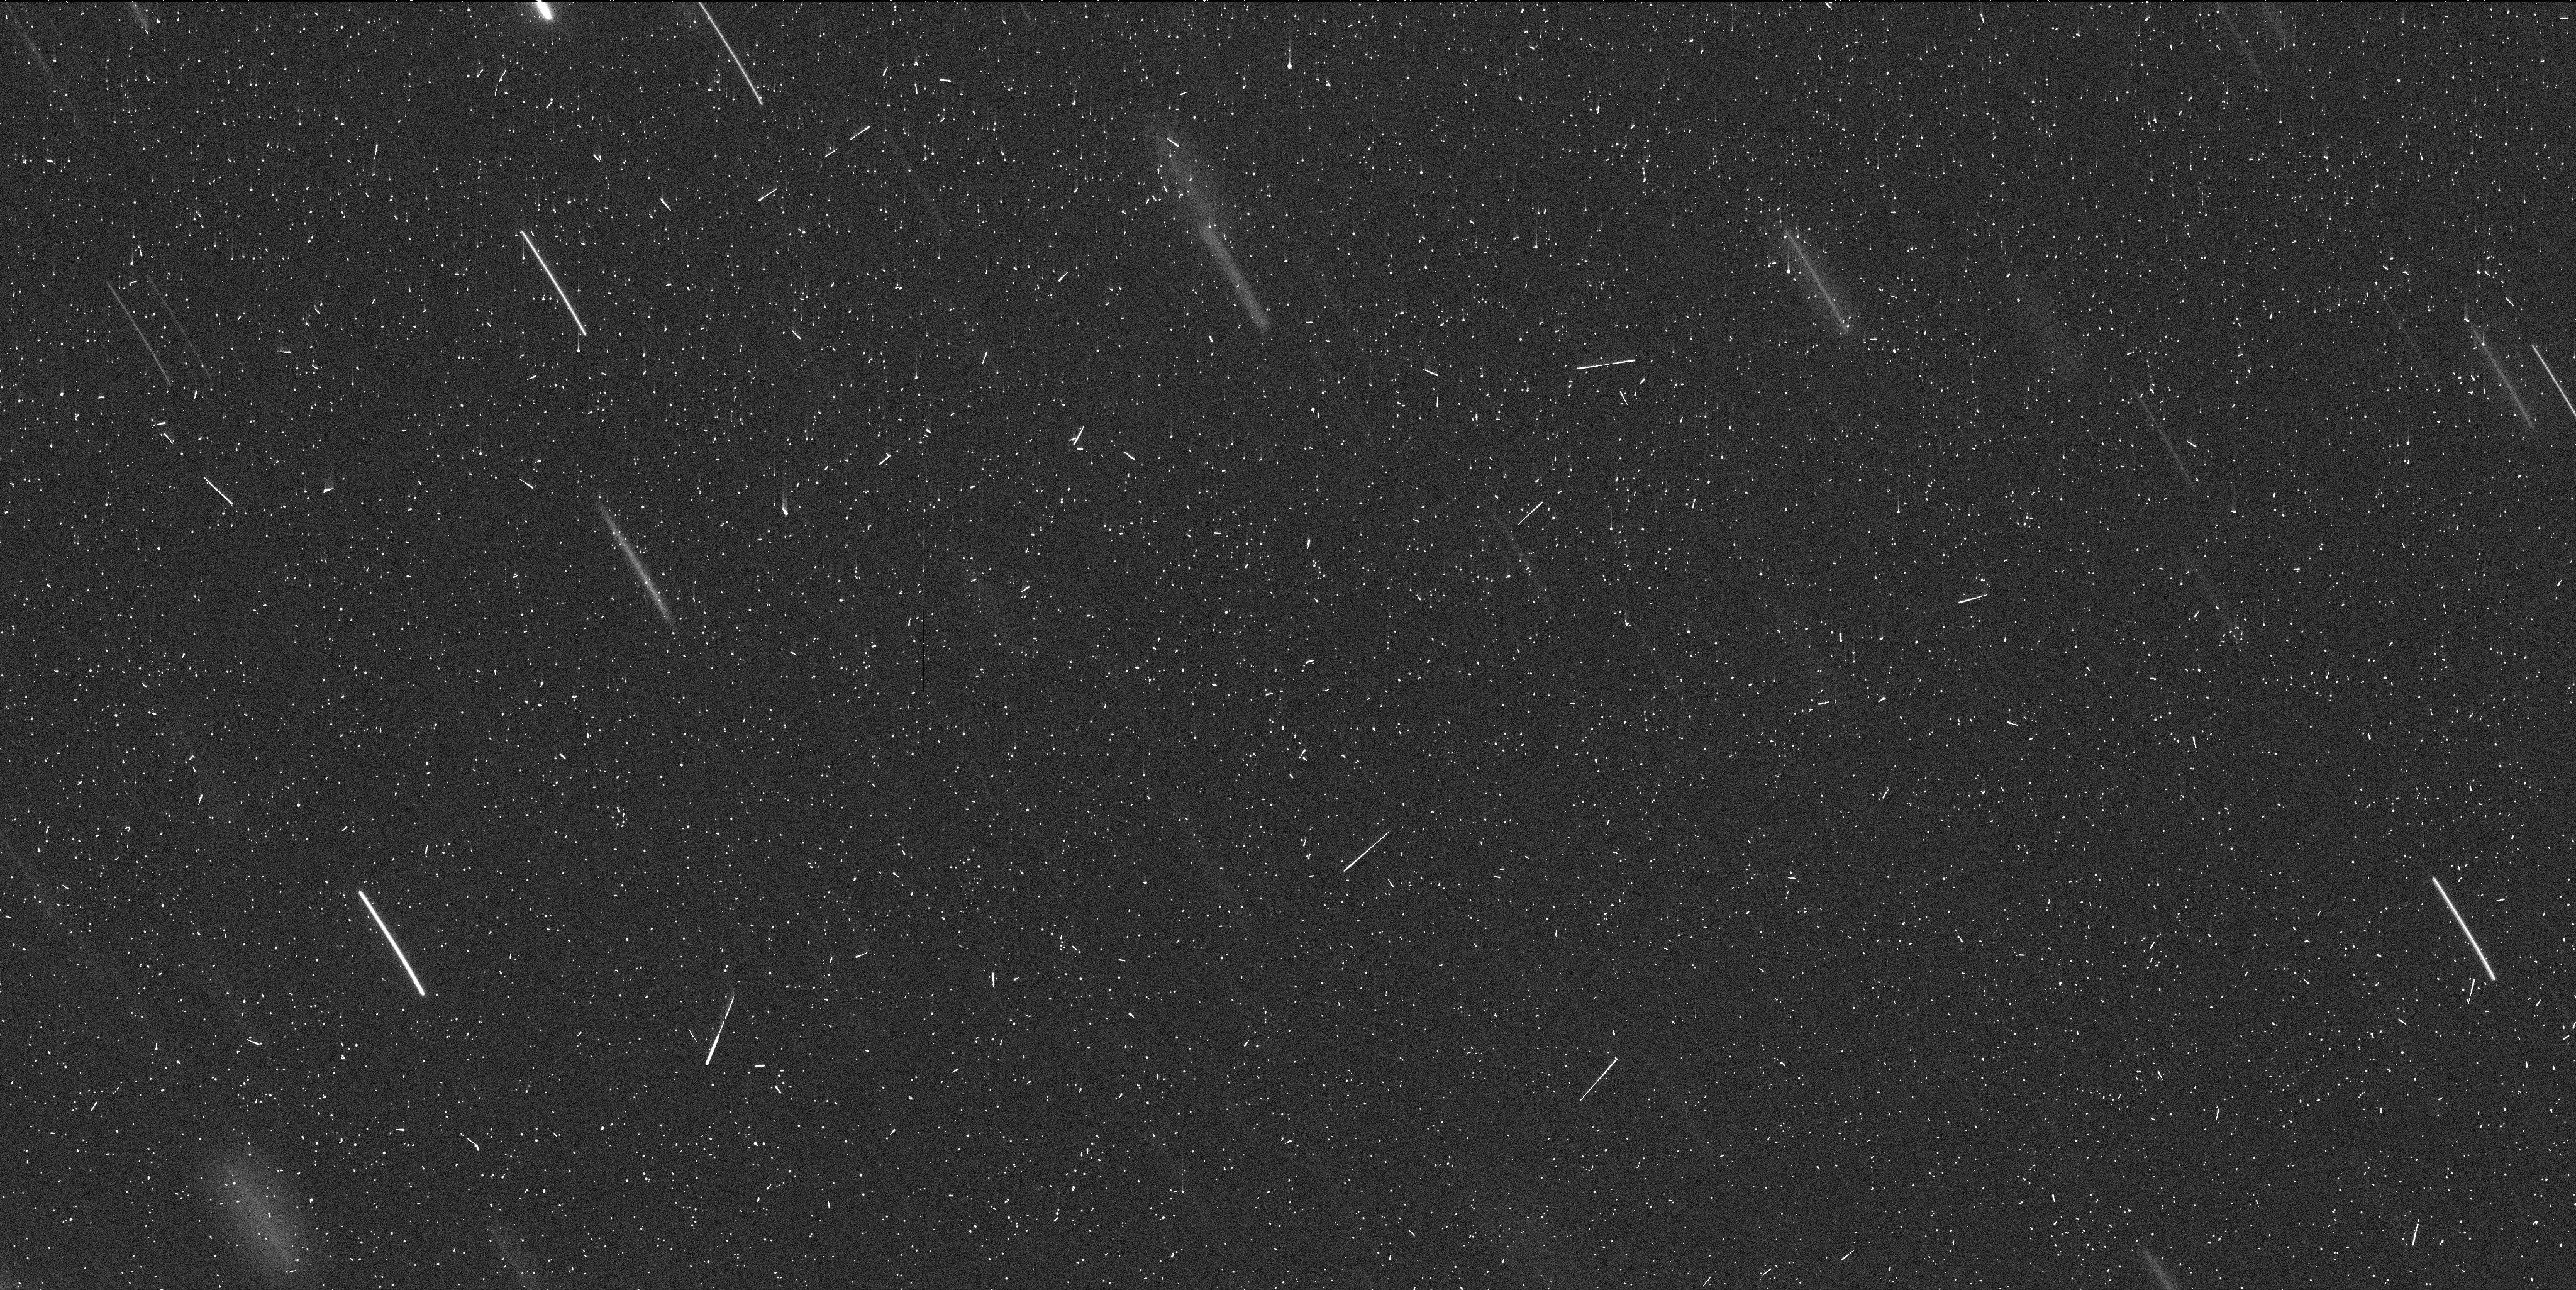
Target: P2010V1-D. Instrument: WFC3/UVIS. Filter: F350LP. Exposure: 7 min. Observation ID: id3a07i8q

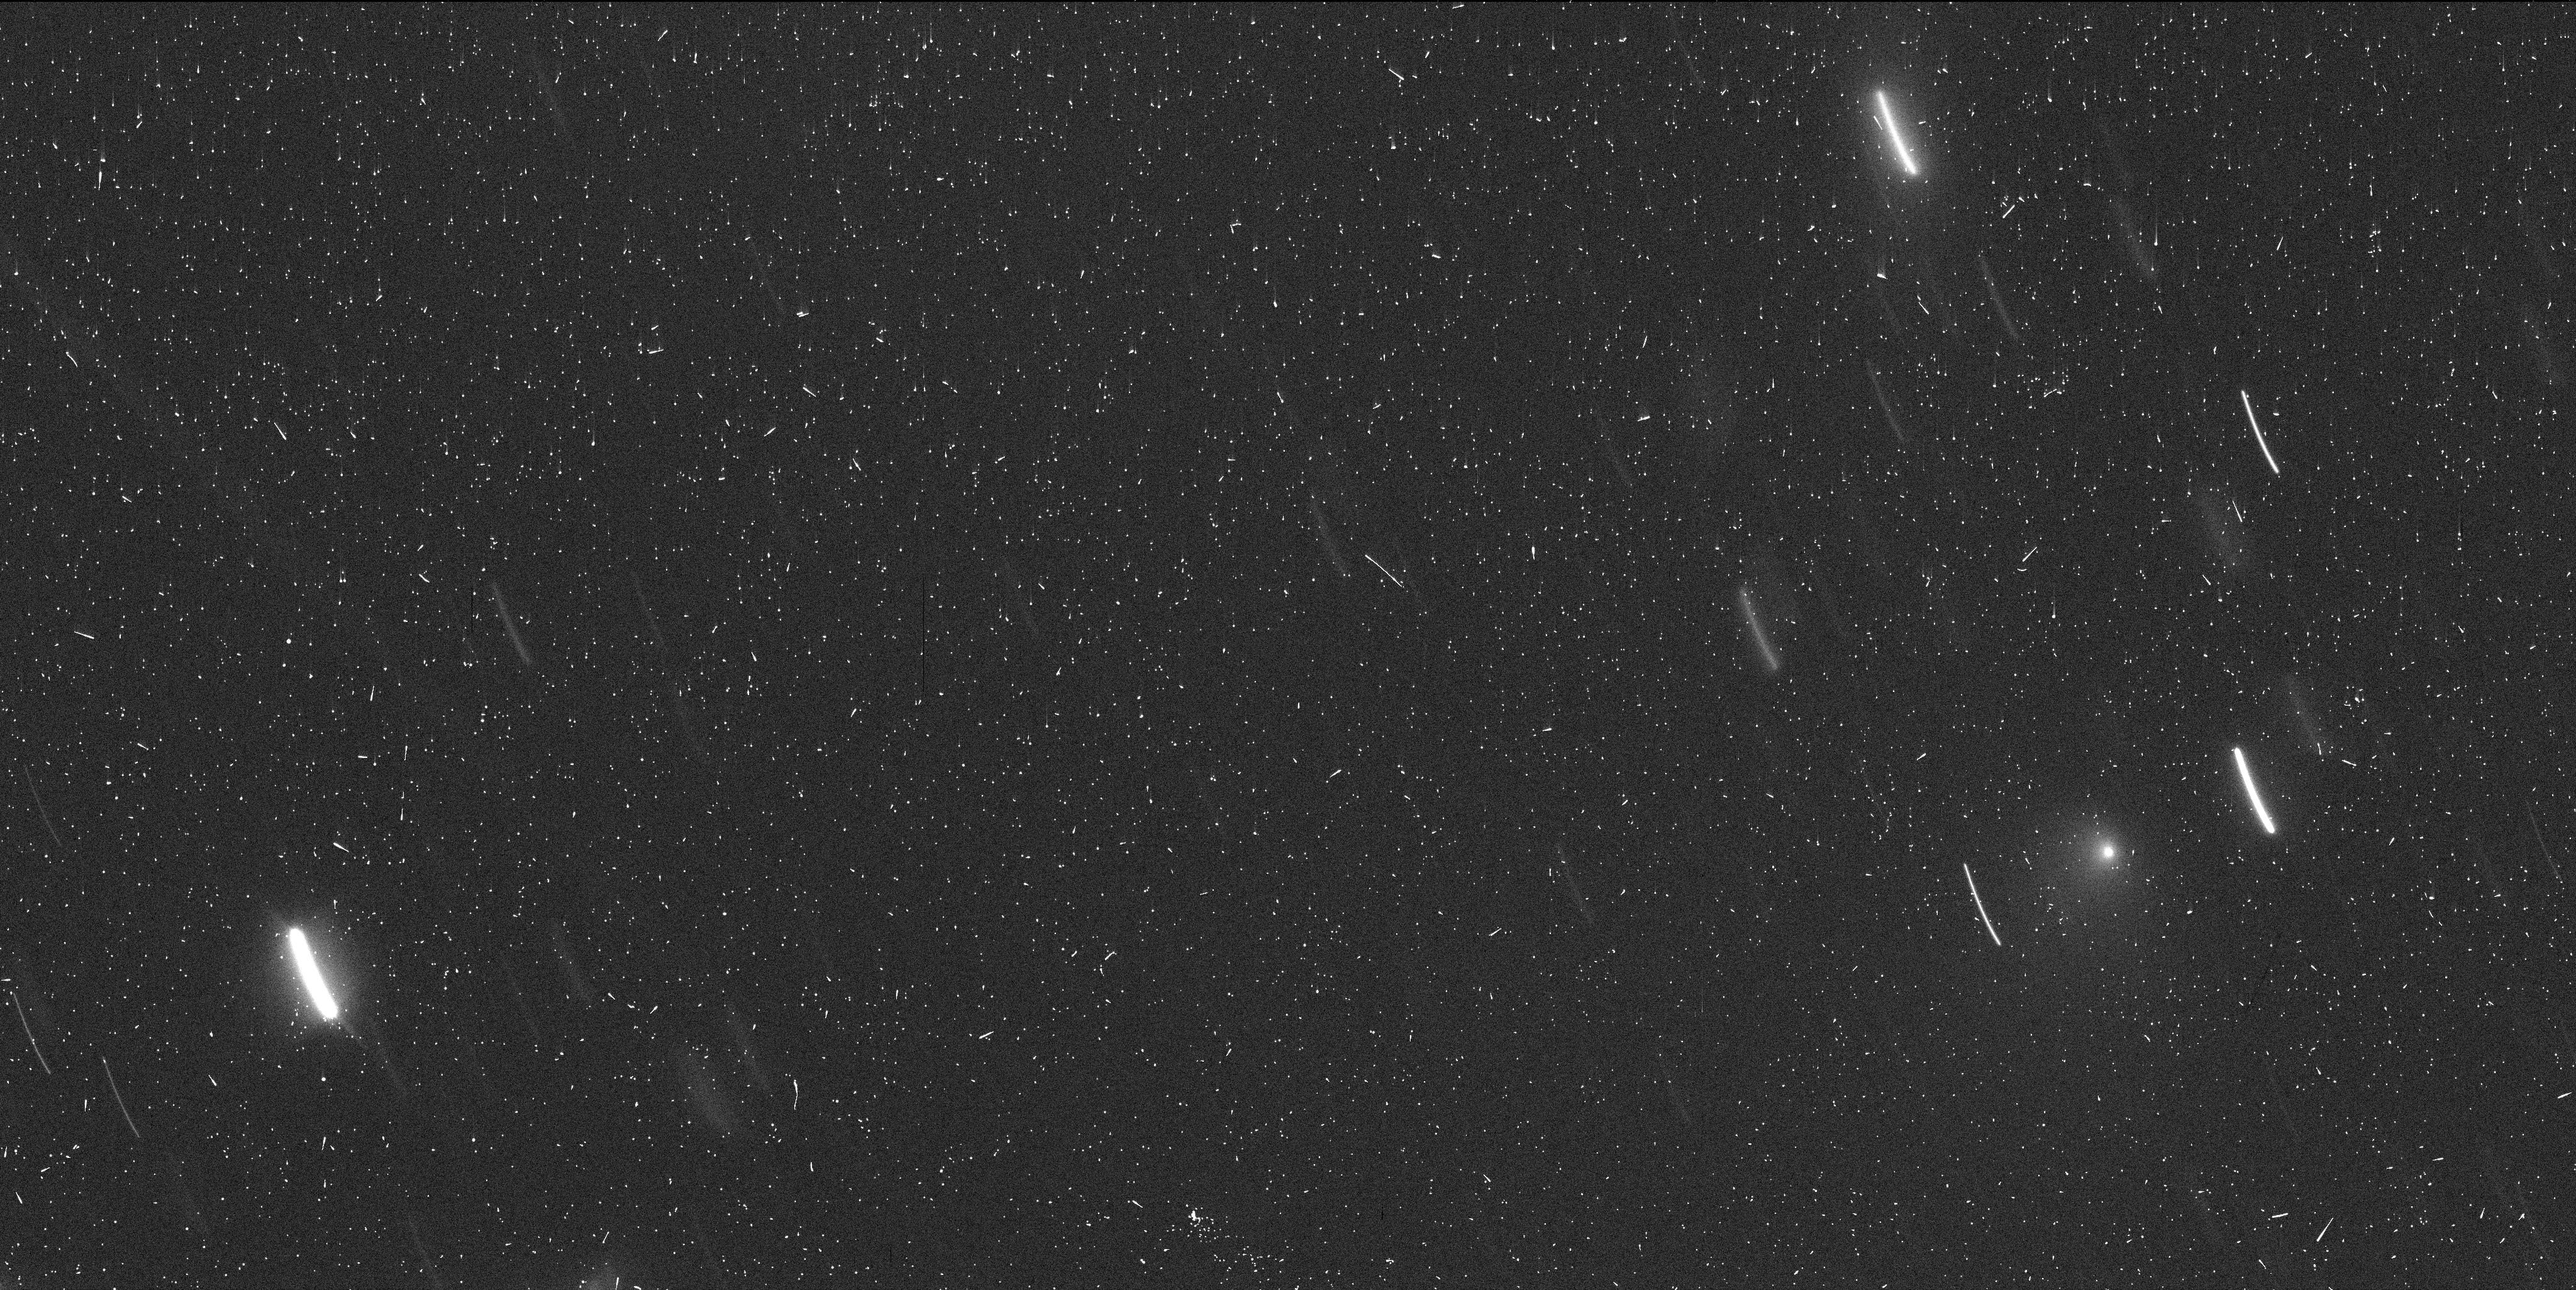
Target: P2010V1-D-OFFSET. Instrument: WFC3/UVIS. Filter: F350LP. Exposure: 7 min. Observation ID: id3a03rwq

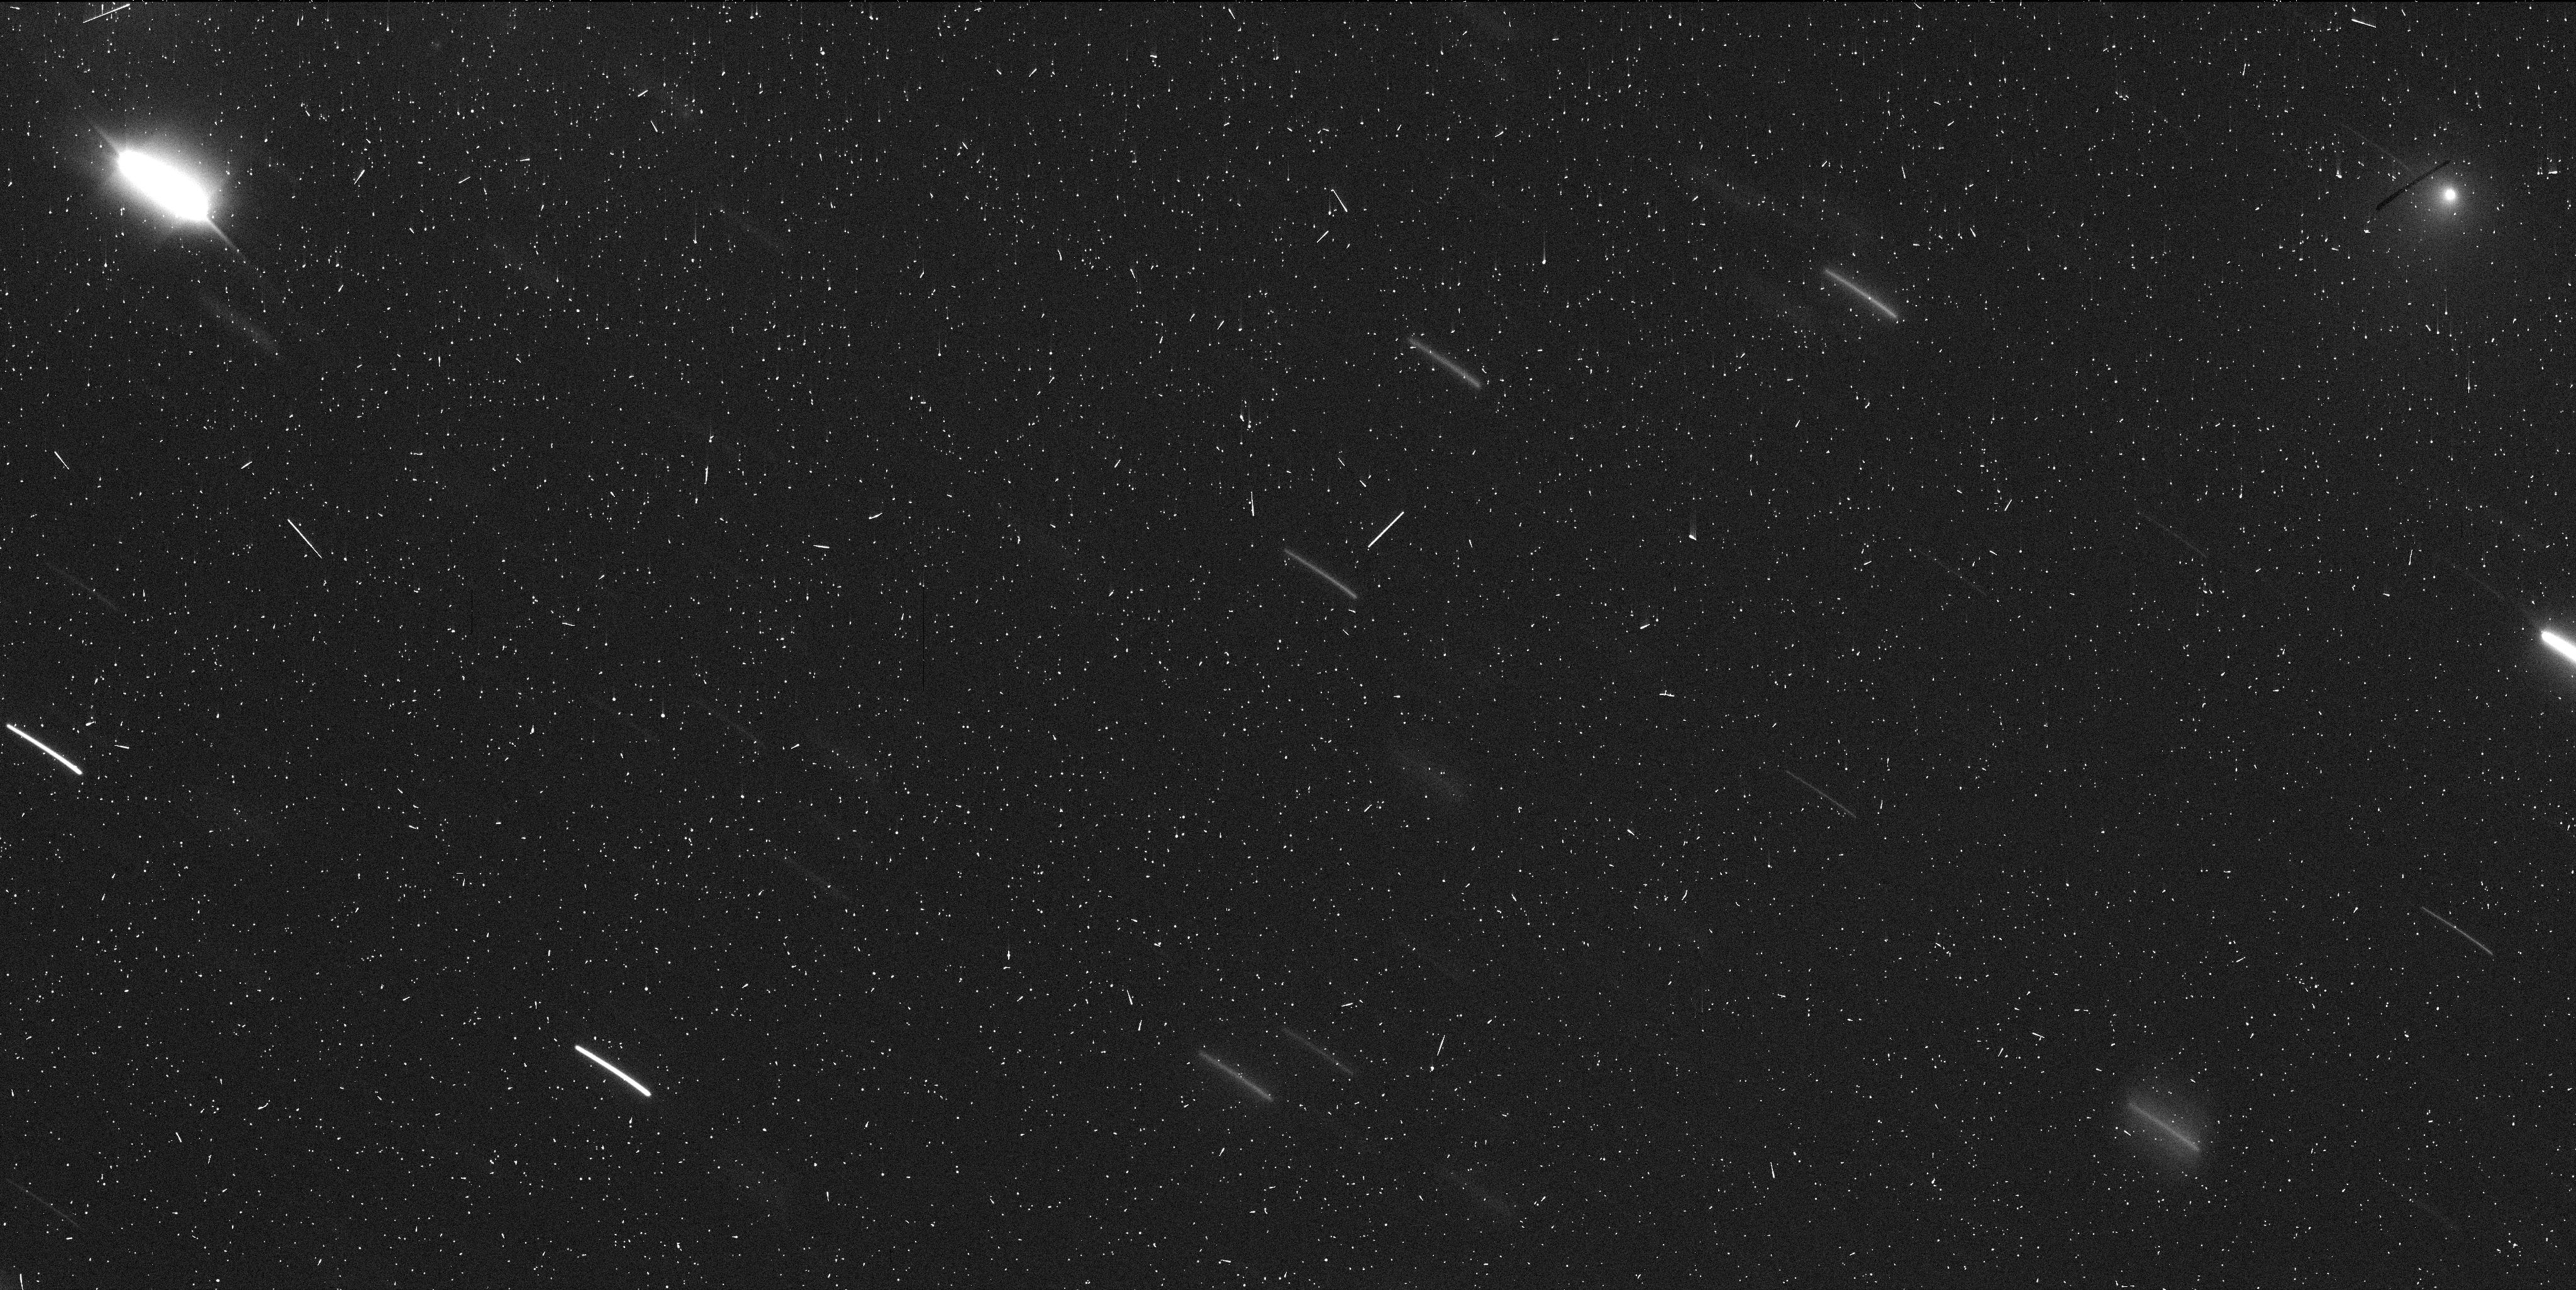
Target: P2010V1-D-OFFSET. Instrument: WFC3/UVIS. Filter: F350LP. Exposure: 7 min. Observation ID: id3a04vzq

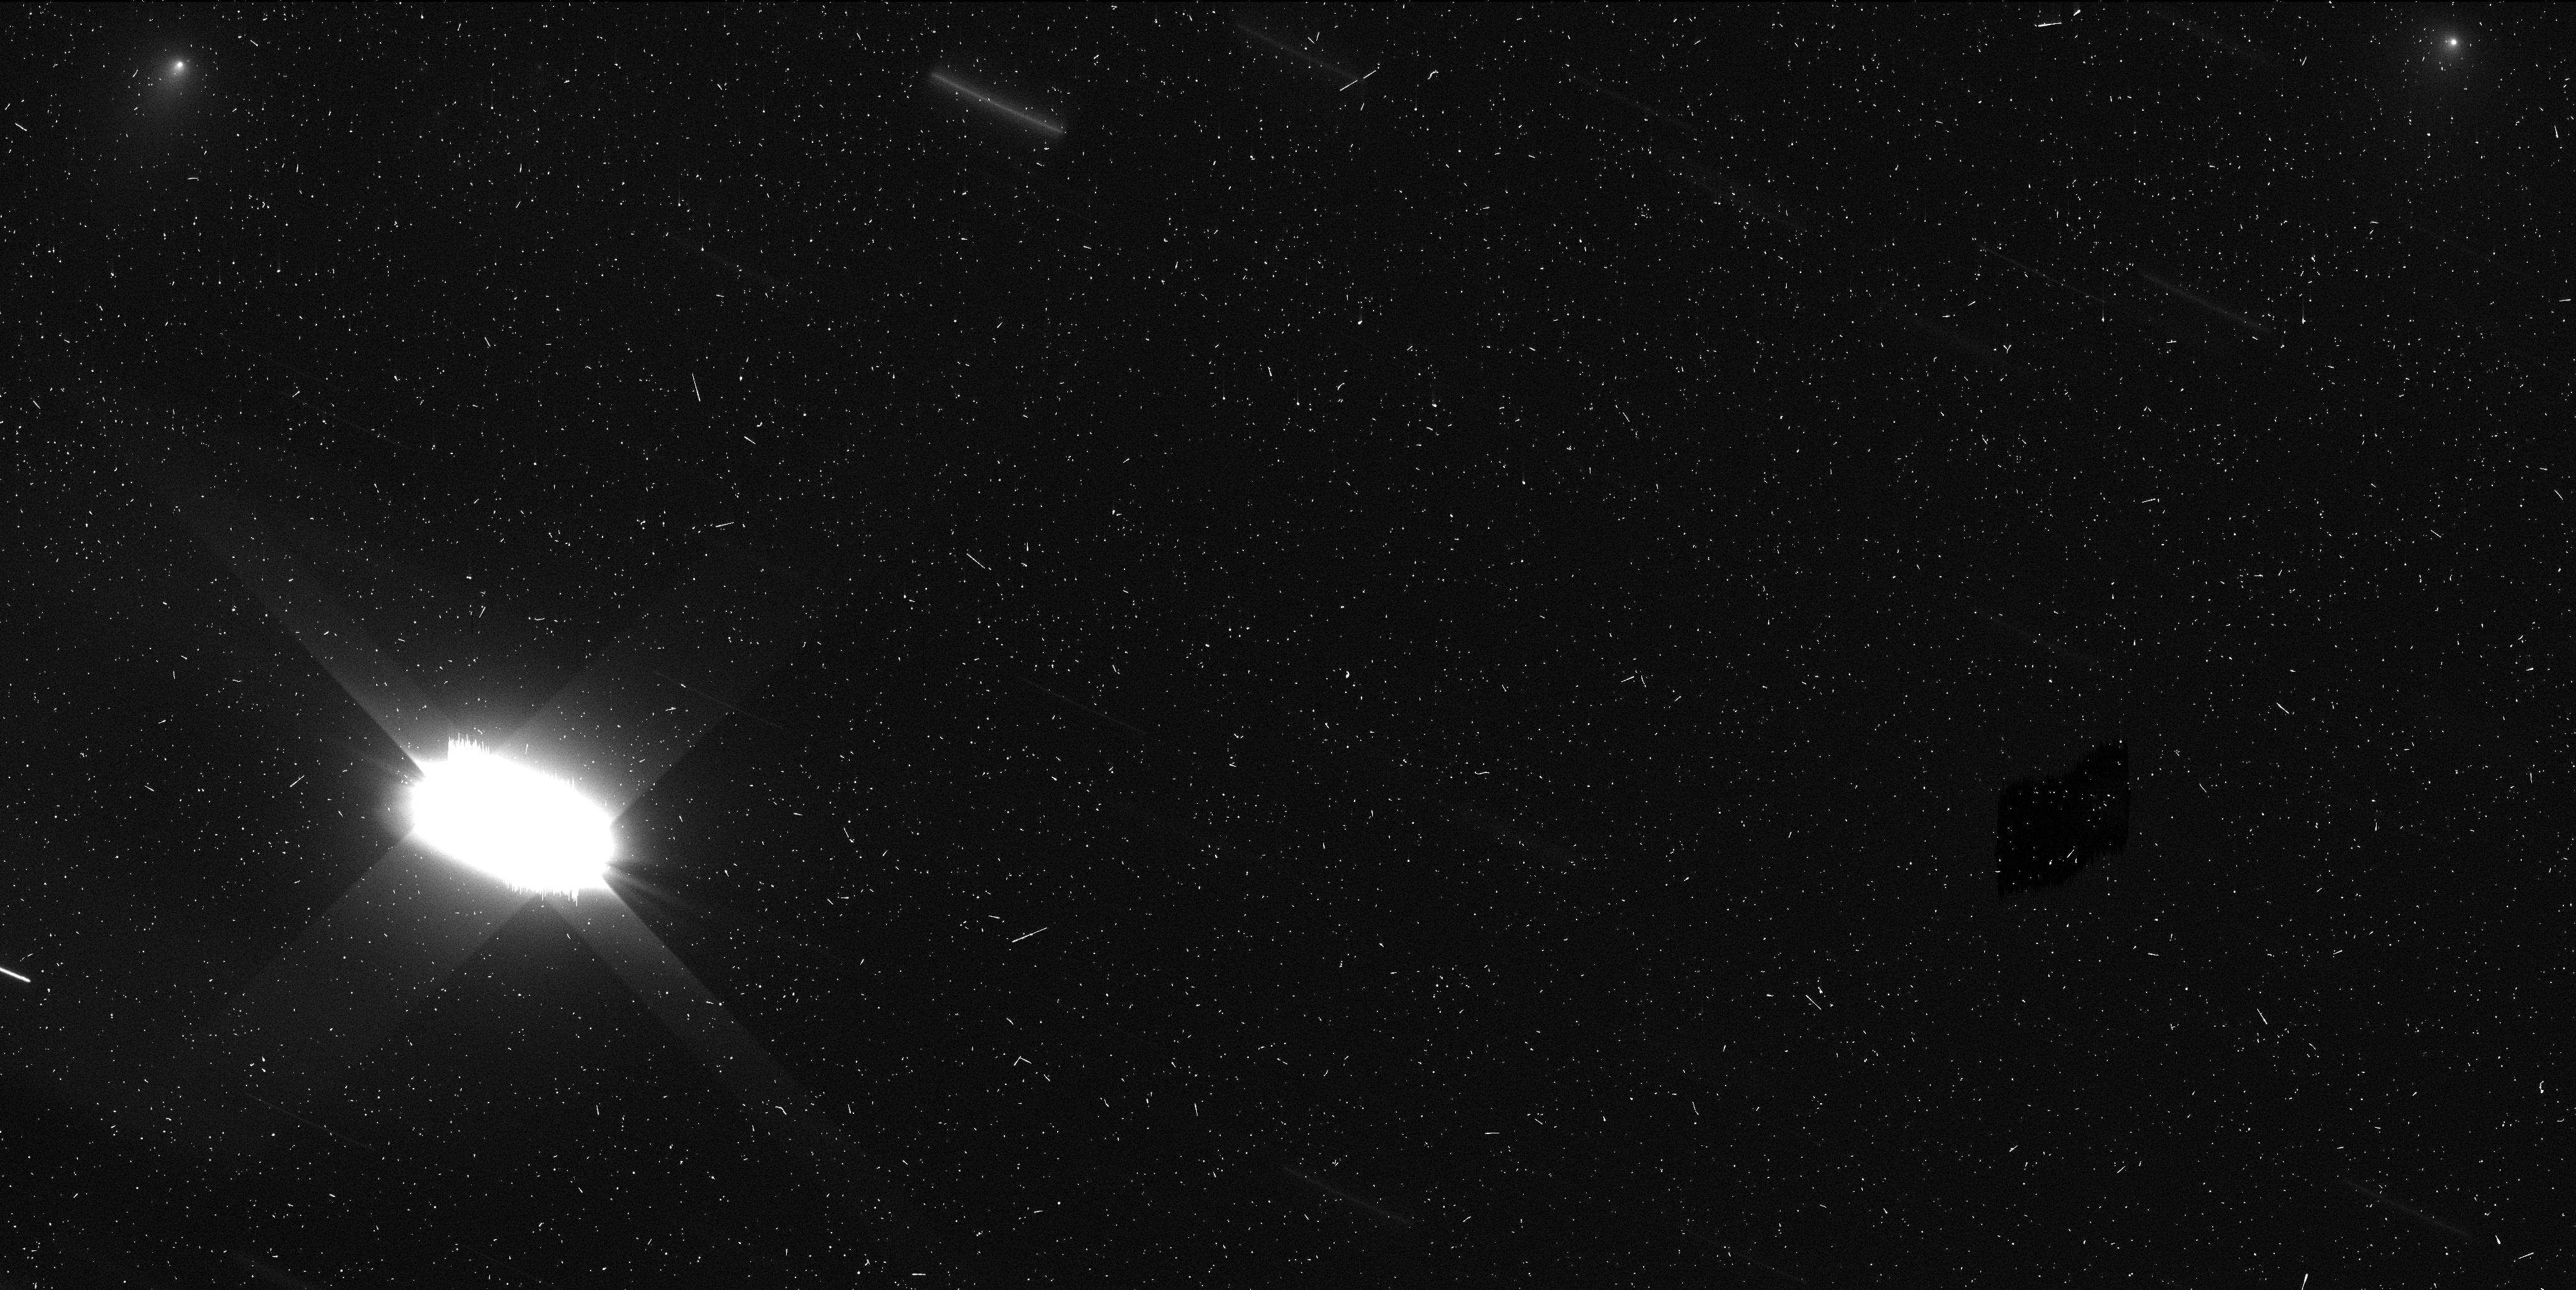
Target: P2010V1-D-OFFSET. Instrument: WFC3/UVIS. Filter: F350LP. Exposure: 7 min. Observation ID: id3a05bpq

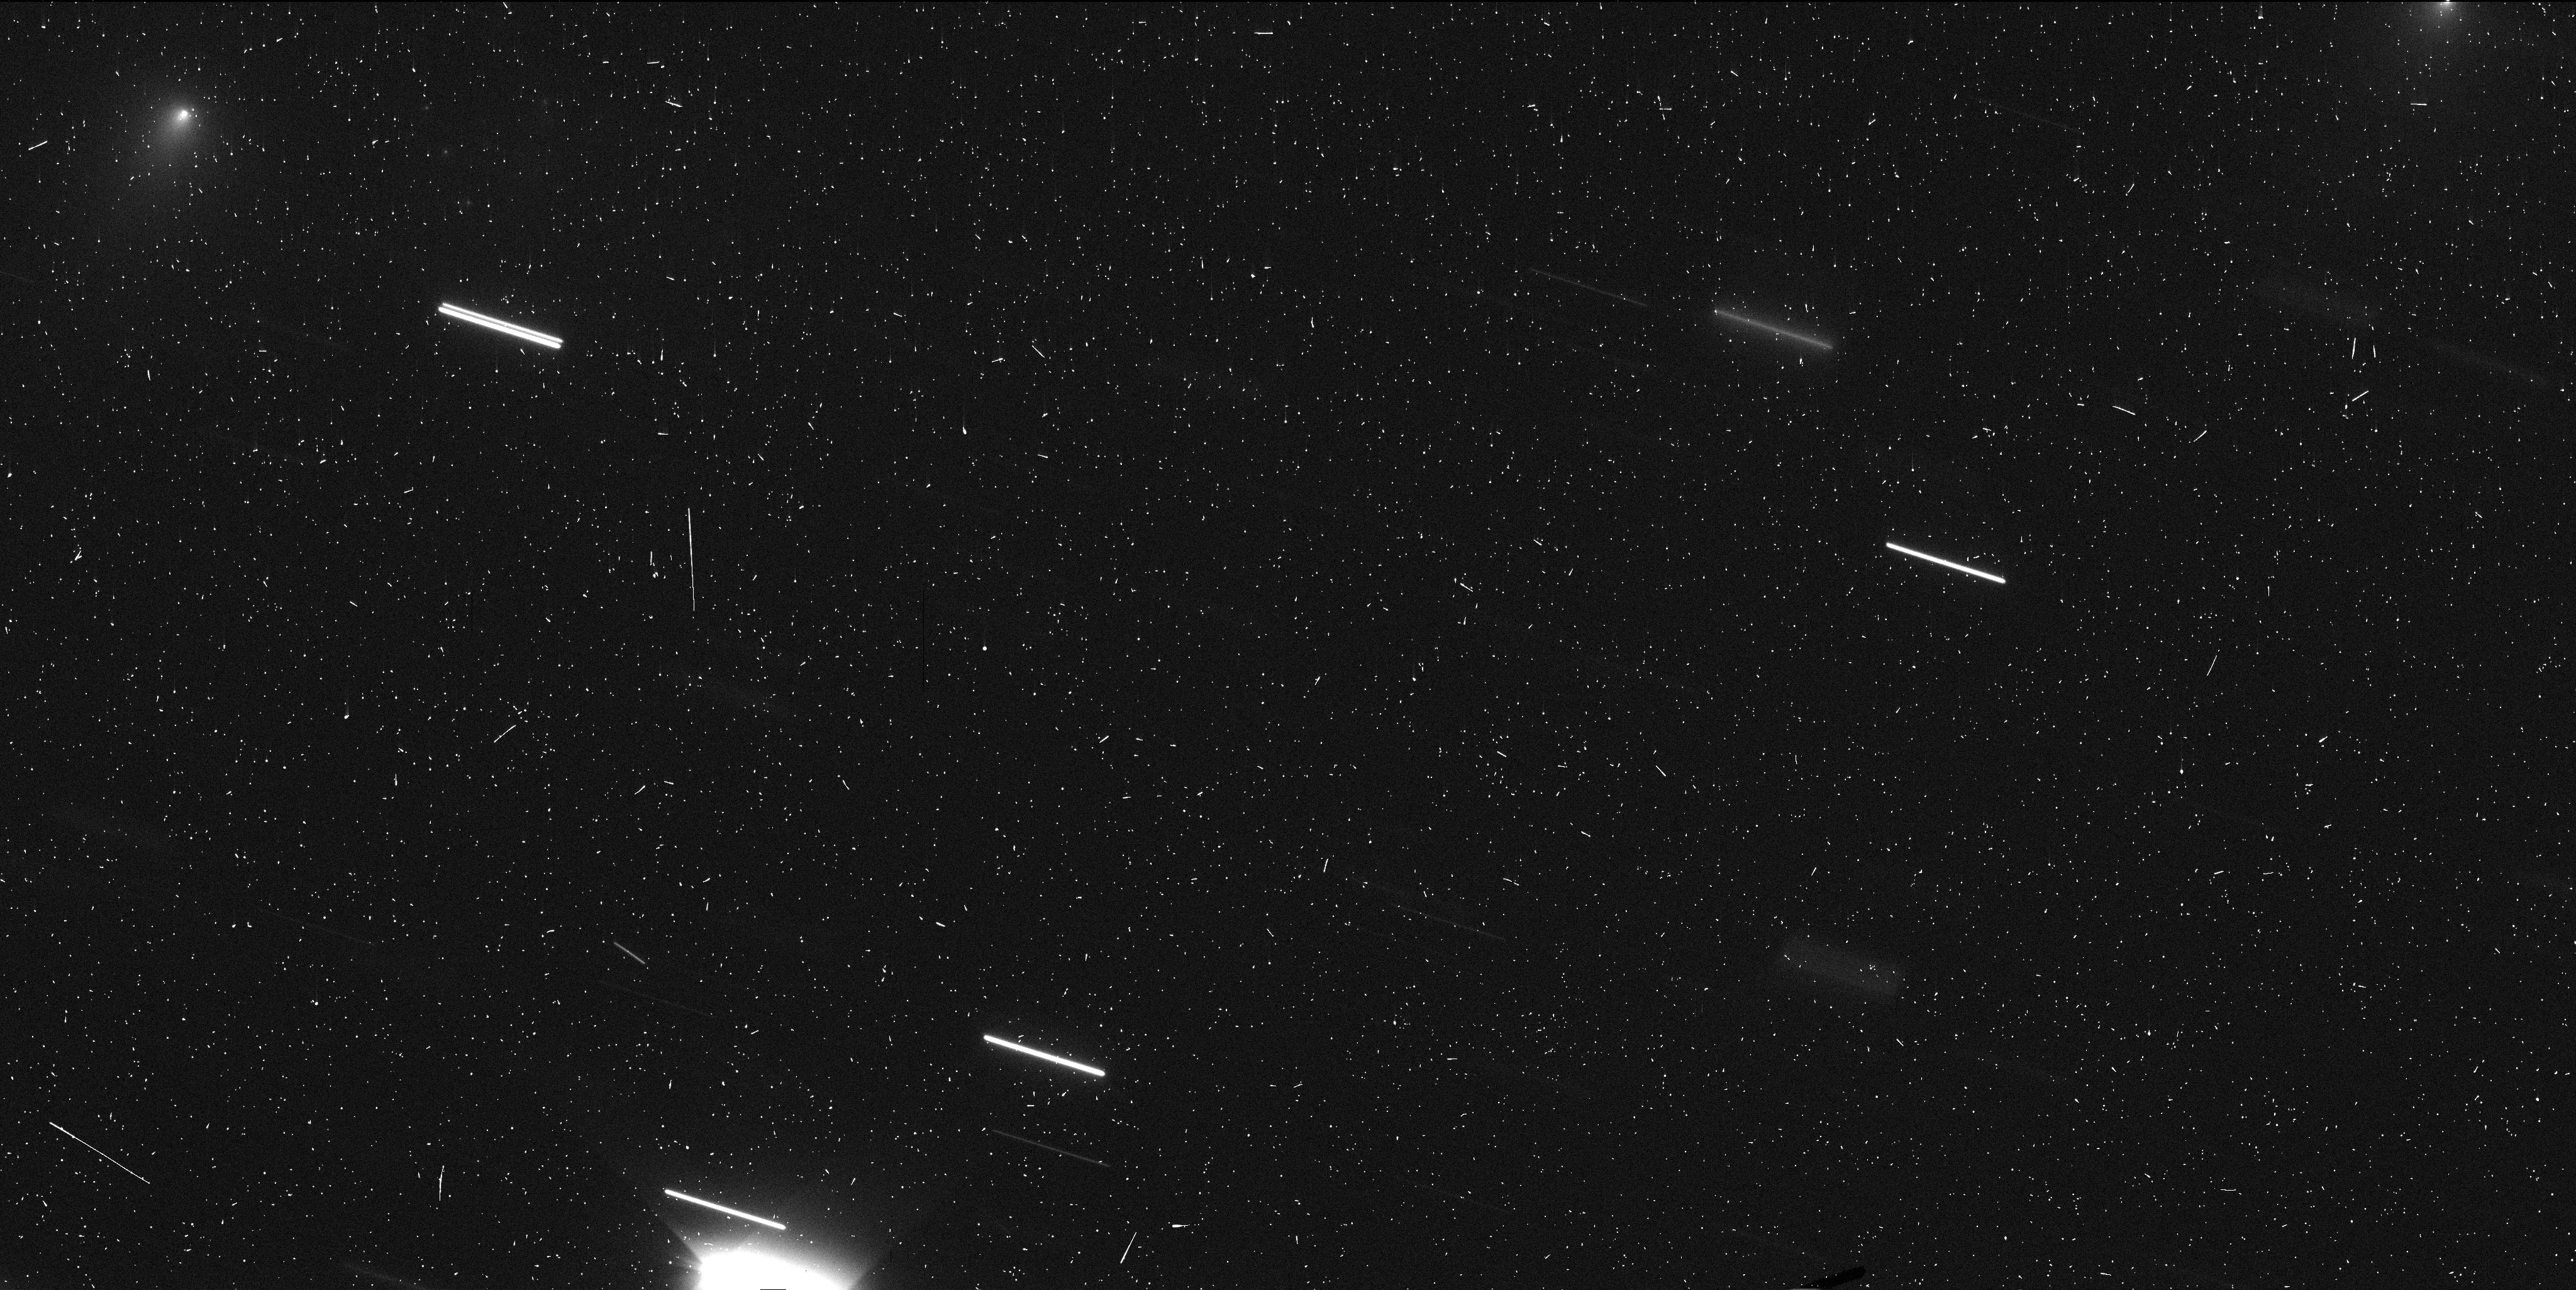
Target: P2010V1-D-OFFSET. Instrument: WFC3/UVIS. Filter: F350LP. Exposure: 7 min. Observation ID: id3a06jiq

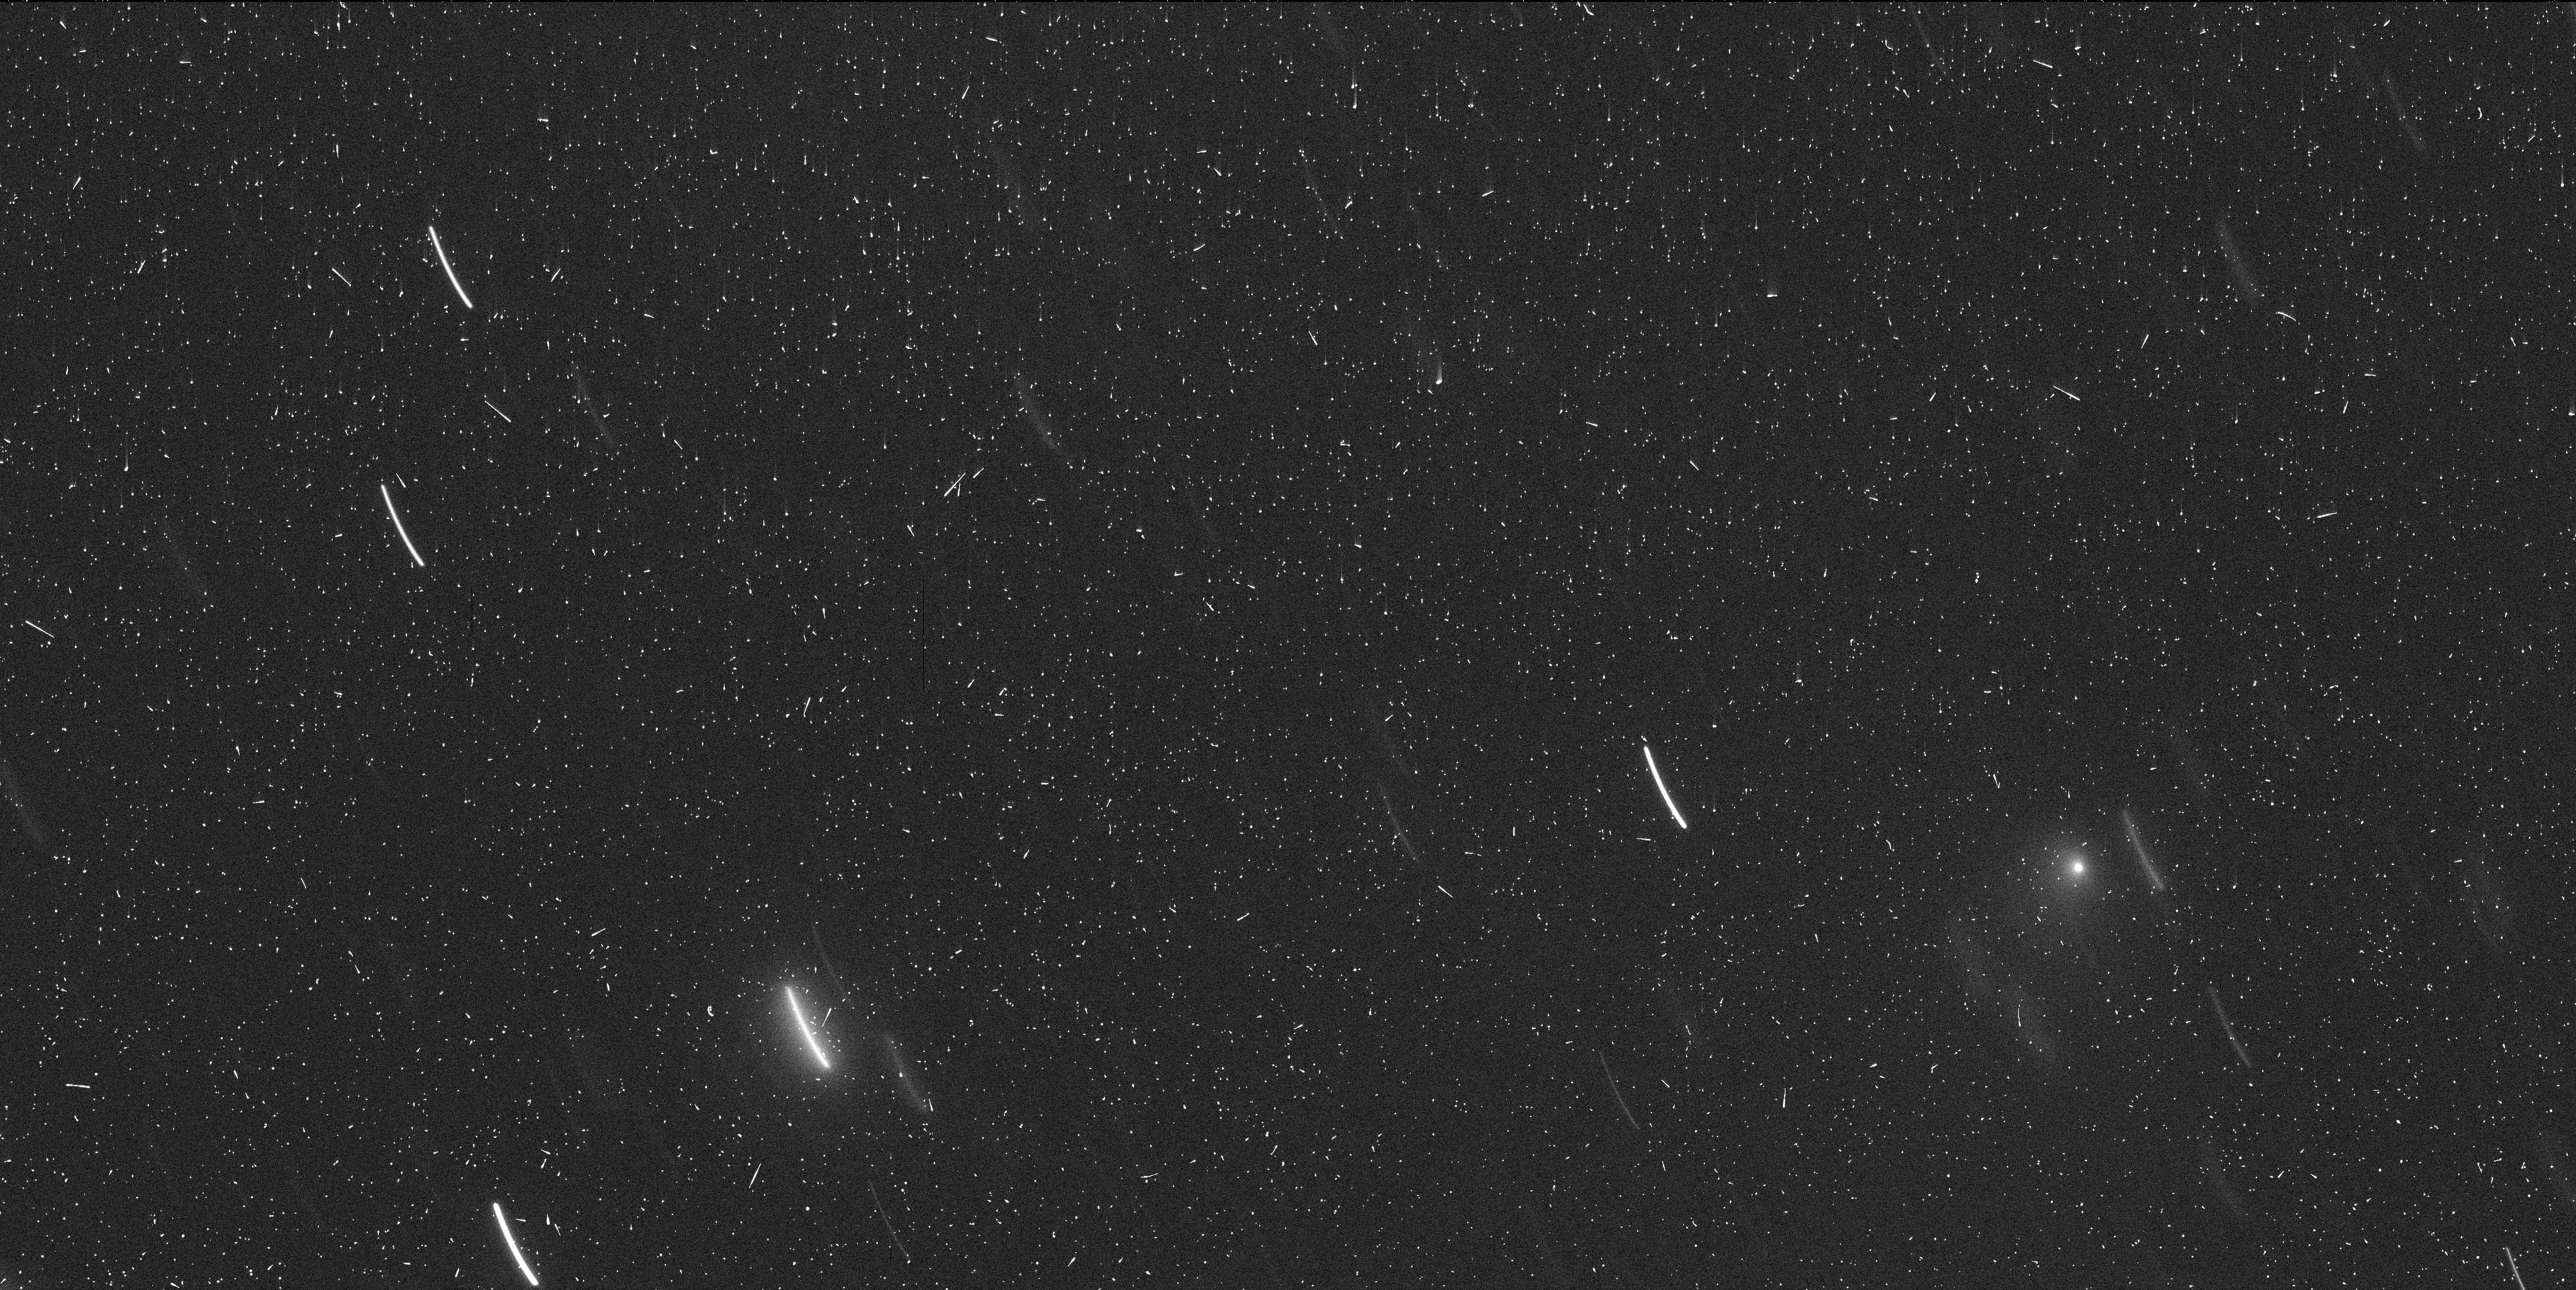
Target: P2010V1-D-OFFSET. Instrument: WFC3/UVIS. Filter: F350LP. Exposure: 7 min. Observation ID: id3a01j1q

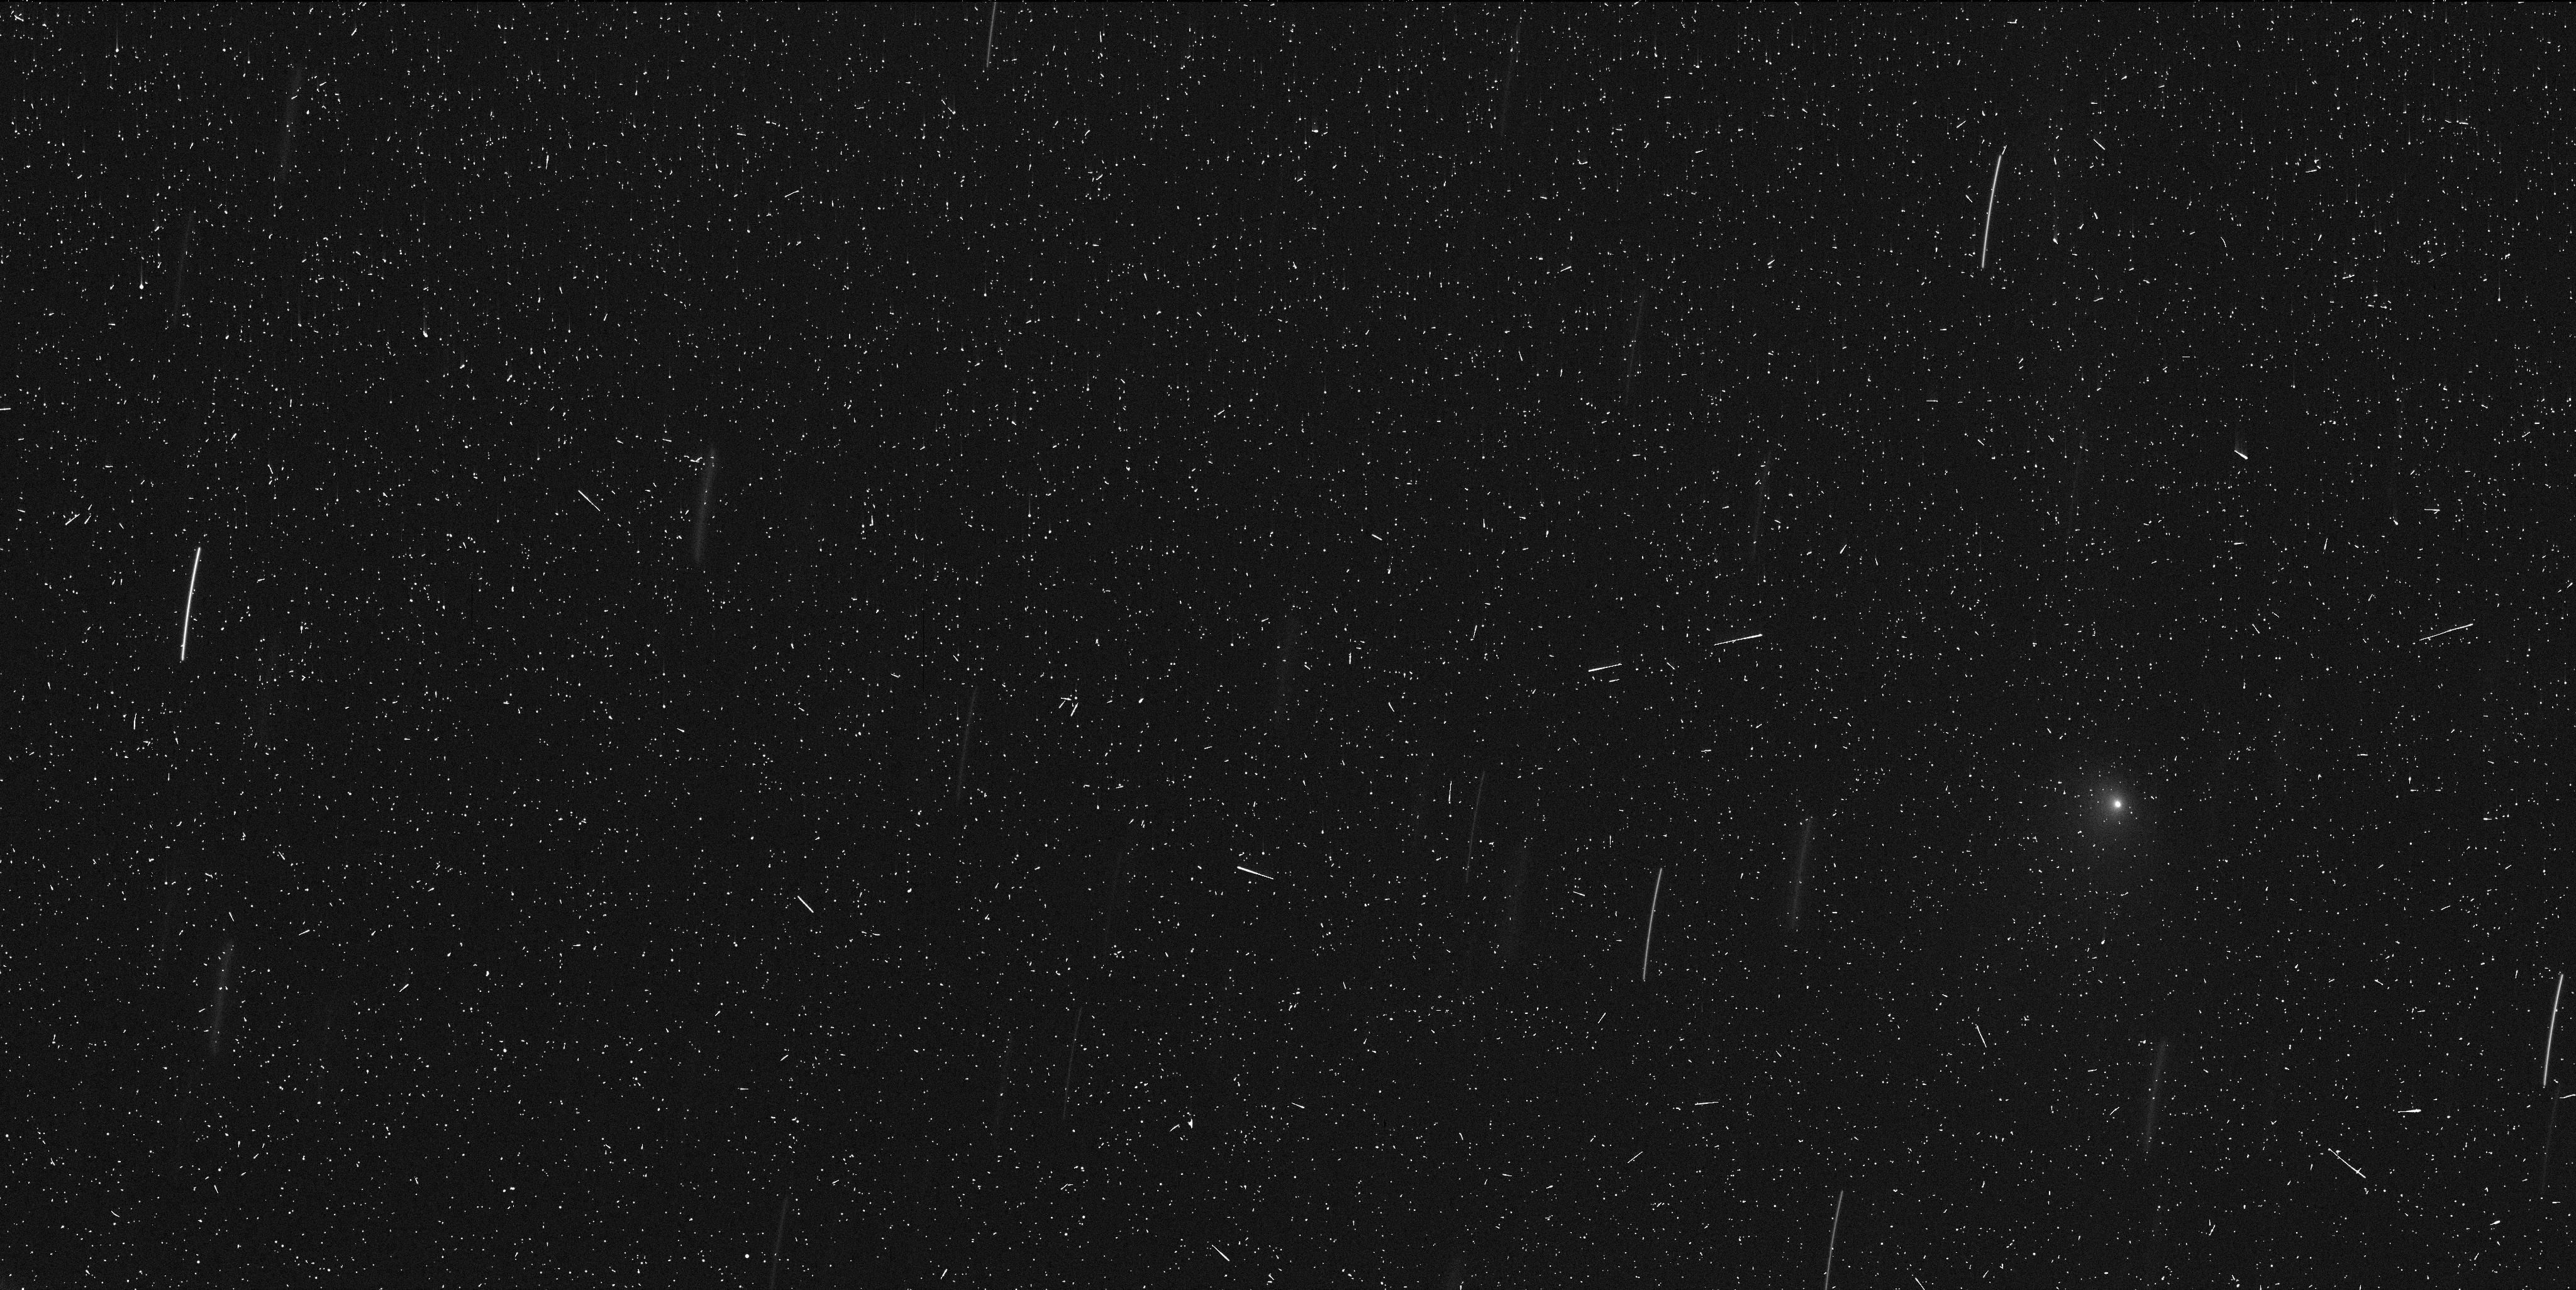
Target: P2010V1-D-OFFSET. Instrument: WFC3/UVIS. Filter: F350LP. Exposure: 7 min. Observation ID: id3a02nbq

Comet P/2010 V1 fragmentation event (PI: Jewitt, David)

We will observe comet P/2010 V1 (Ikeya-Murakami), currently undergoing a spectacular fragmentation event, in order to investigate the process of cometary disintegration. We aim to establish the size distribution of fragments down to the 20m scale, to estimate the ejected mass, to constrain the dynamics of the fragments and dust, and to measure the velocity of ejected material from a unique observing geometry. The split nature of comet P/2010 V1 was announced on 2016 January 03. The short-term photometric and morphological changes indicative of rapid disintegration are evident in ground-based observations taken in the first 5 days of January. Therefore, we need rapid response, high resolution images from HST to be able to follow the break up.